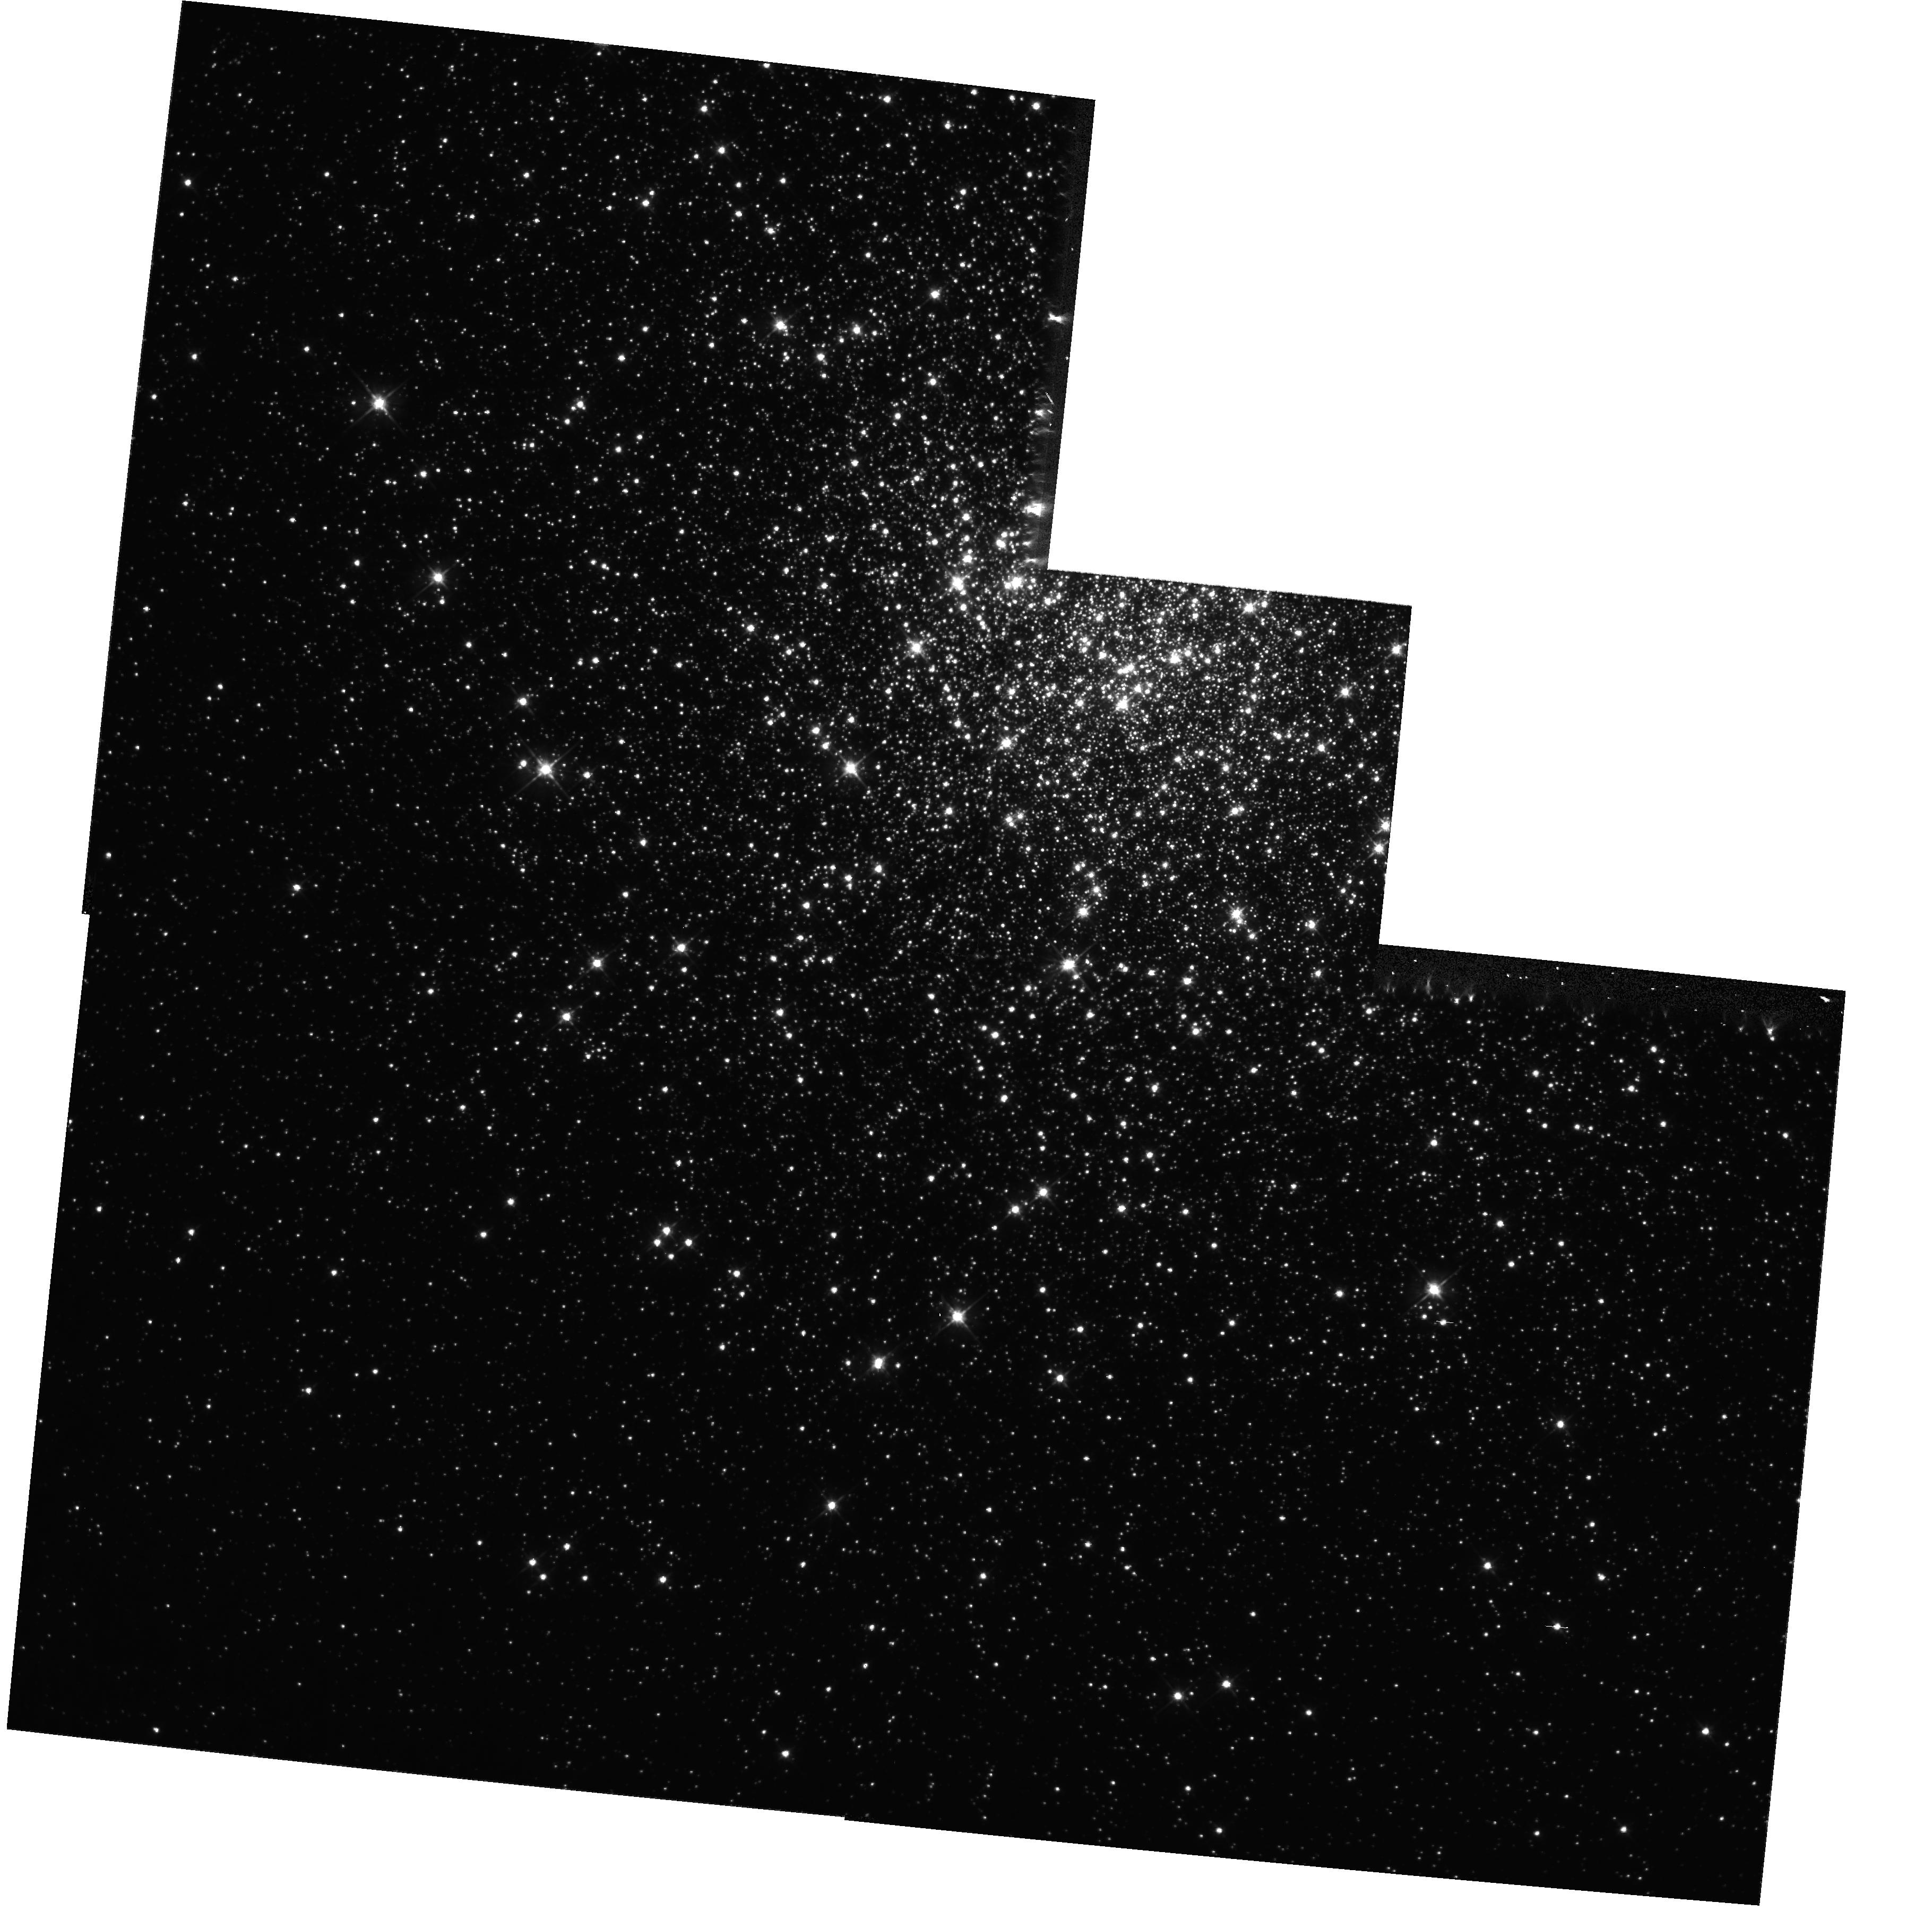
Target: NGC6341. Instrument: WFPC2/PC. Filter: F555W. Exposure: 20 min. Observation ID: hst_11077_b1_wfpc2_pc_f555w_ua5db1

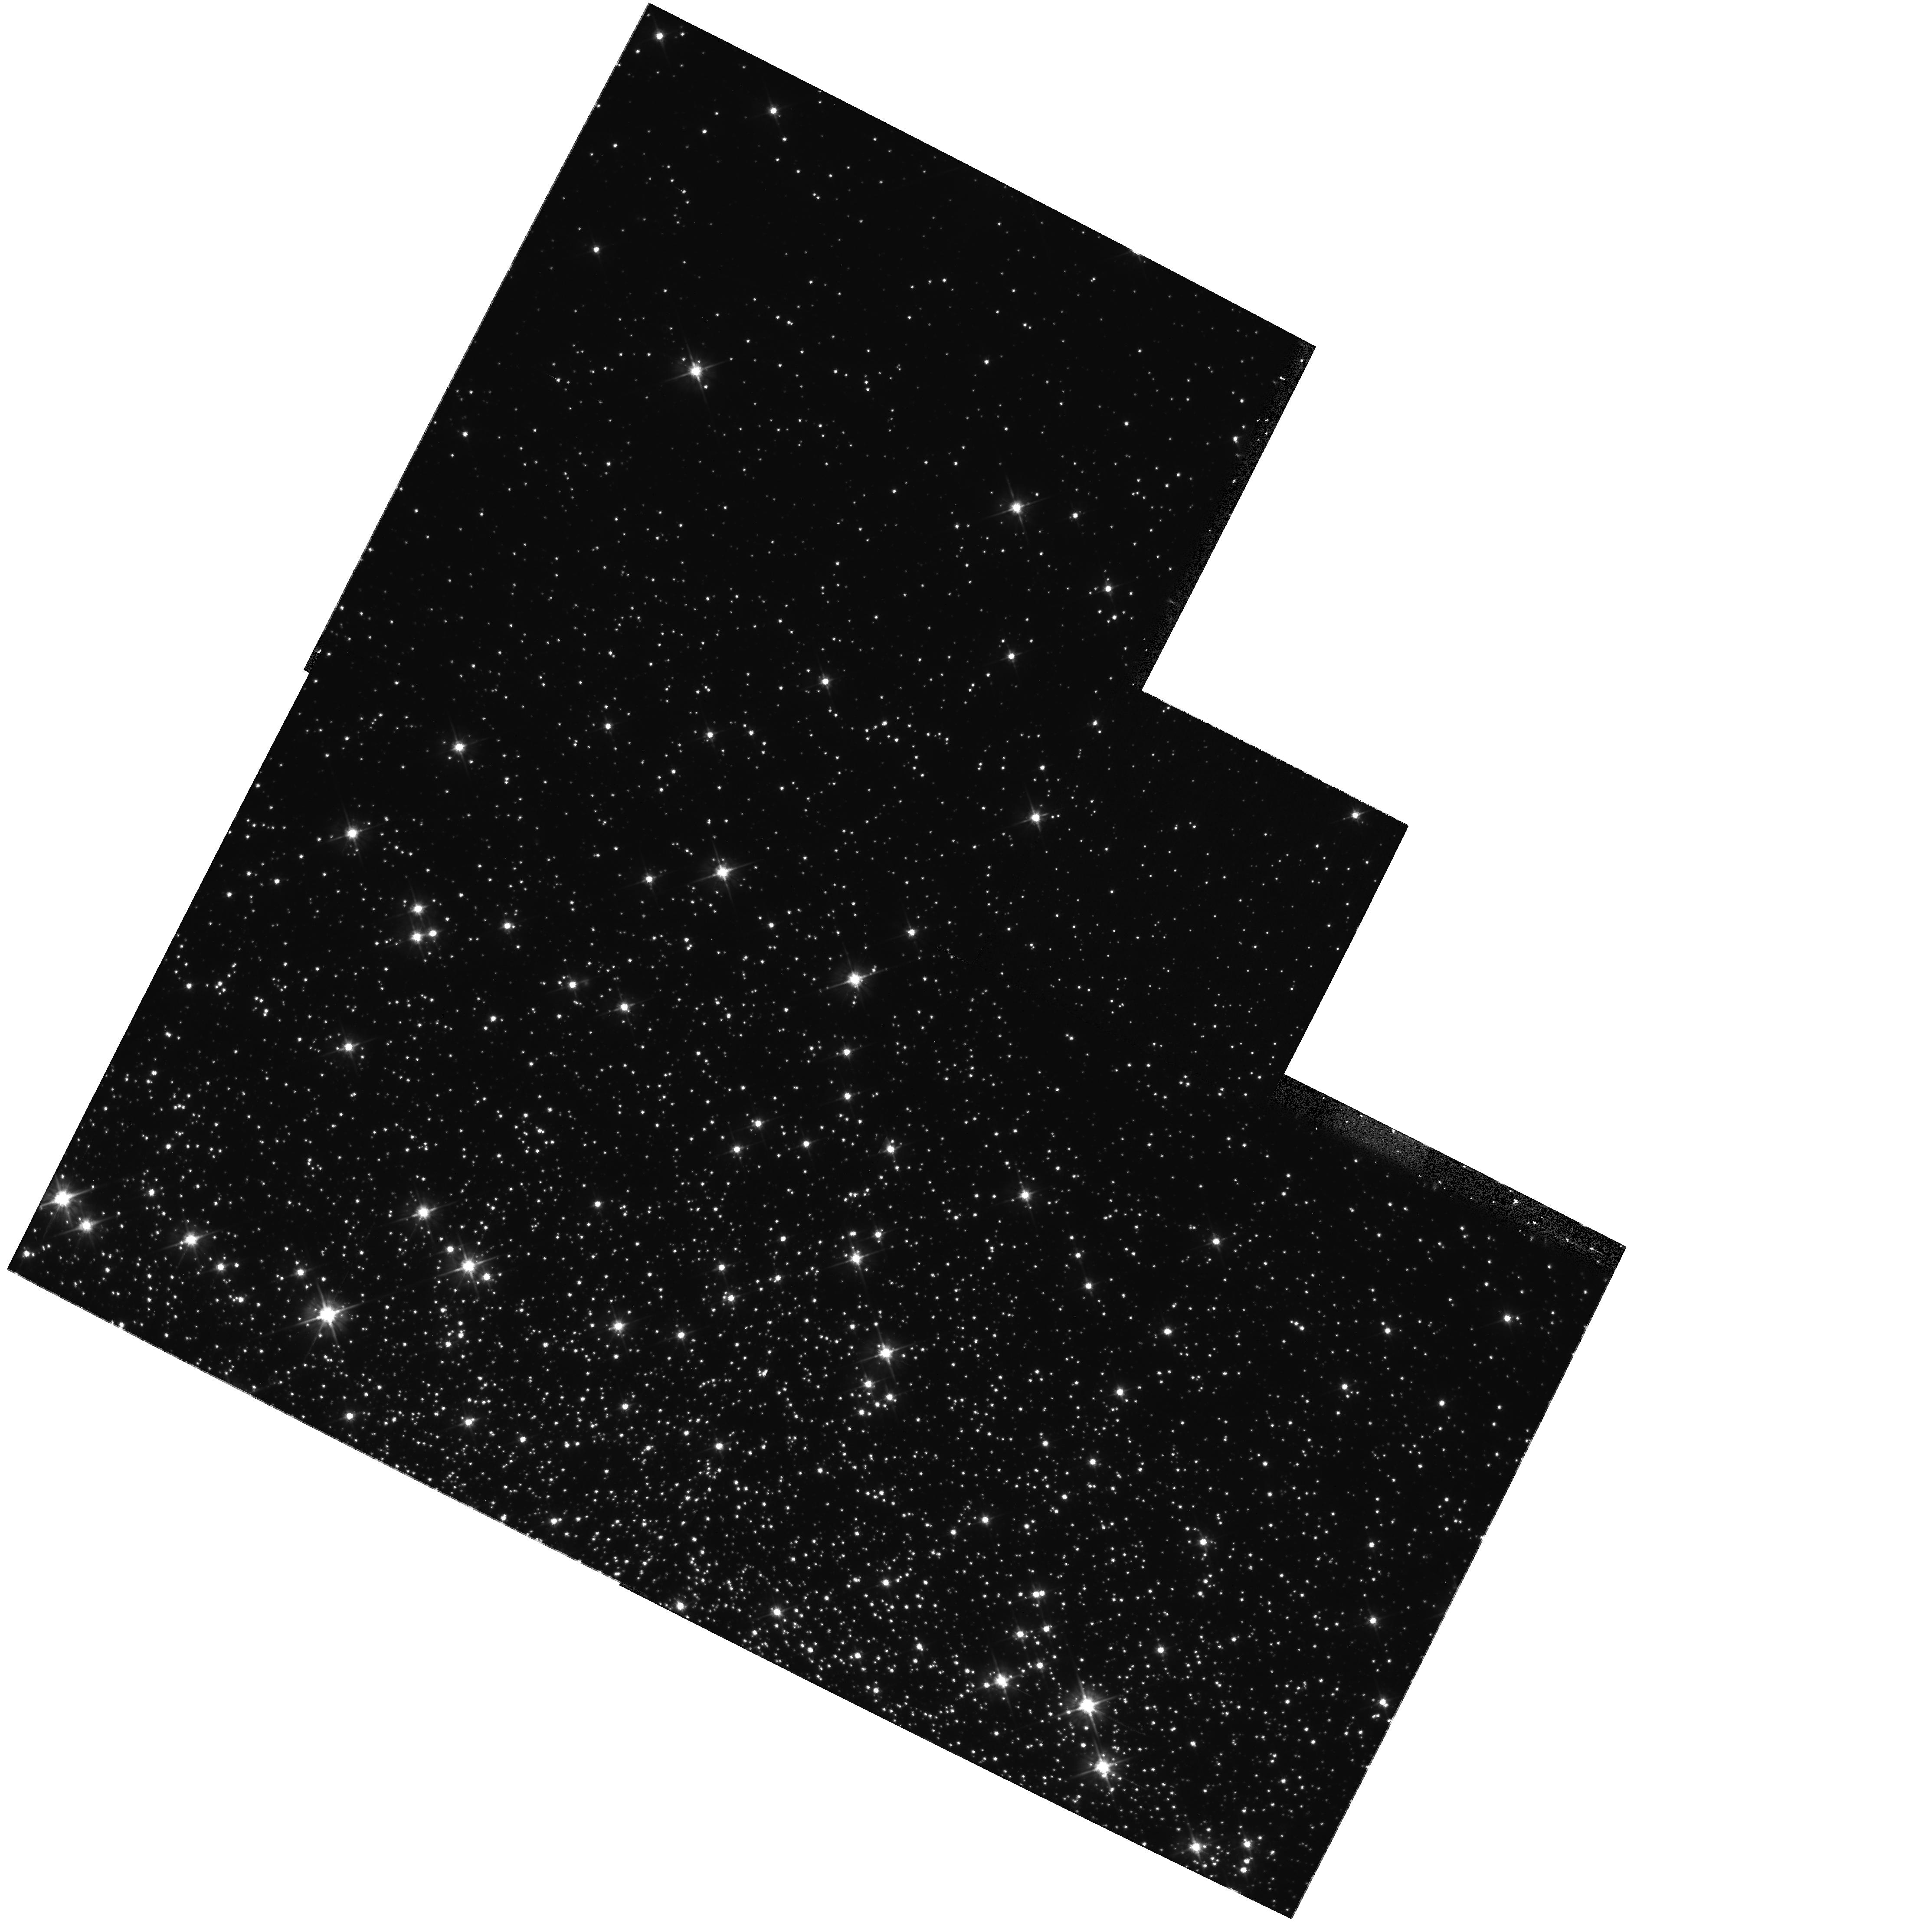
Target: NGC5904. Instrument: WFPC2/PC. Filter: F555W. Exposure: 20 min. Observation ID: hst_11077_c1_wfpc2_pc_f555w_ua5dc1

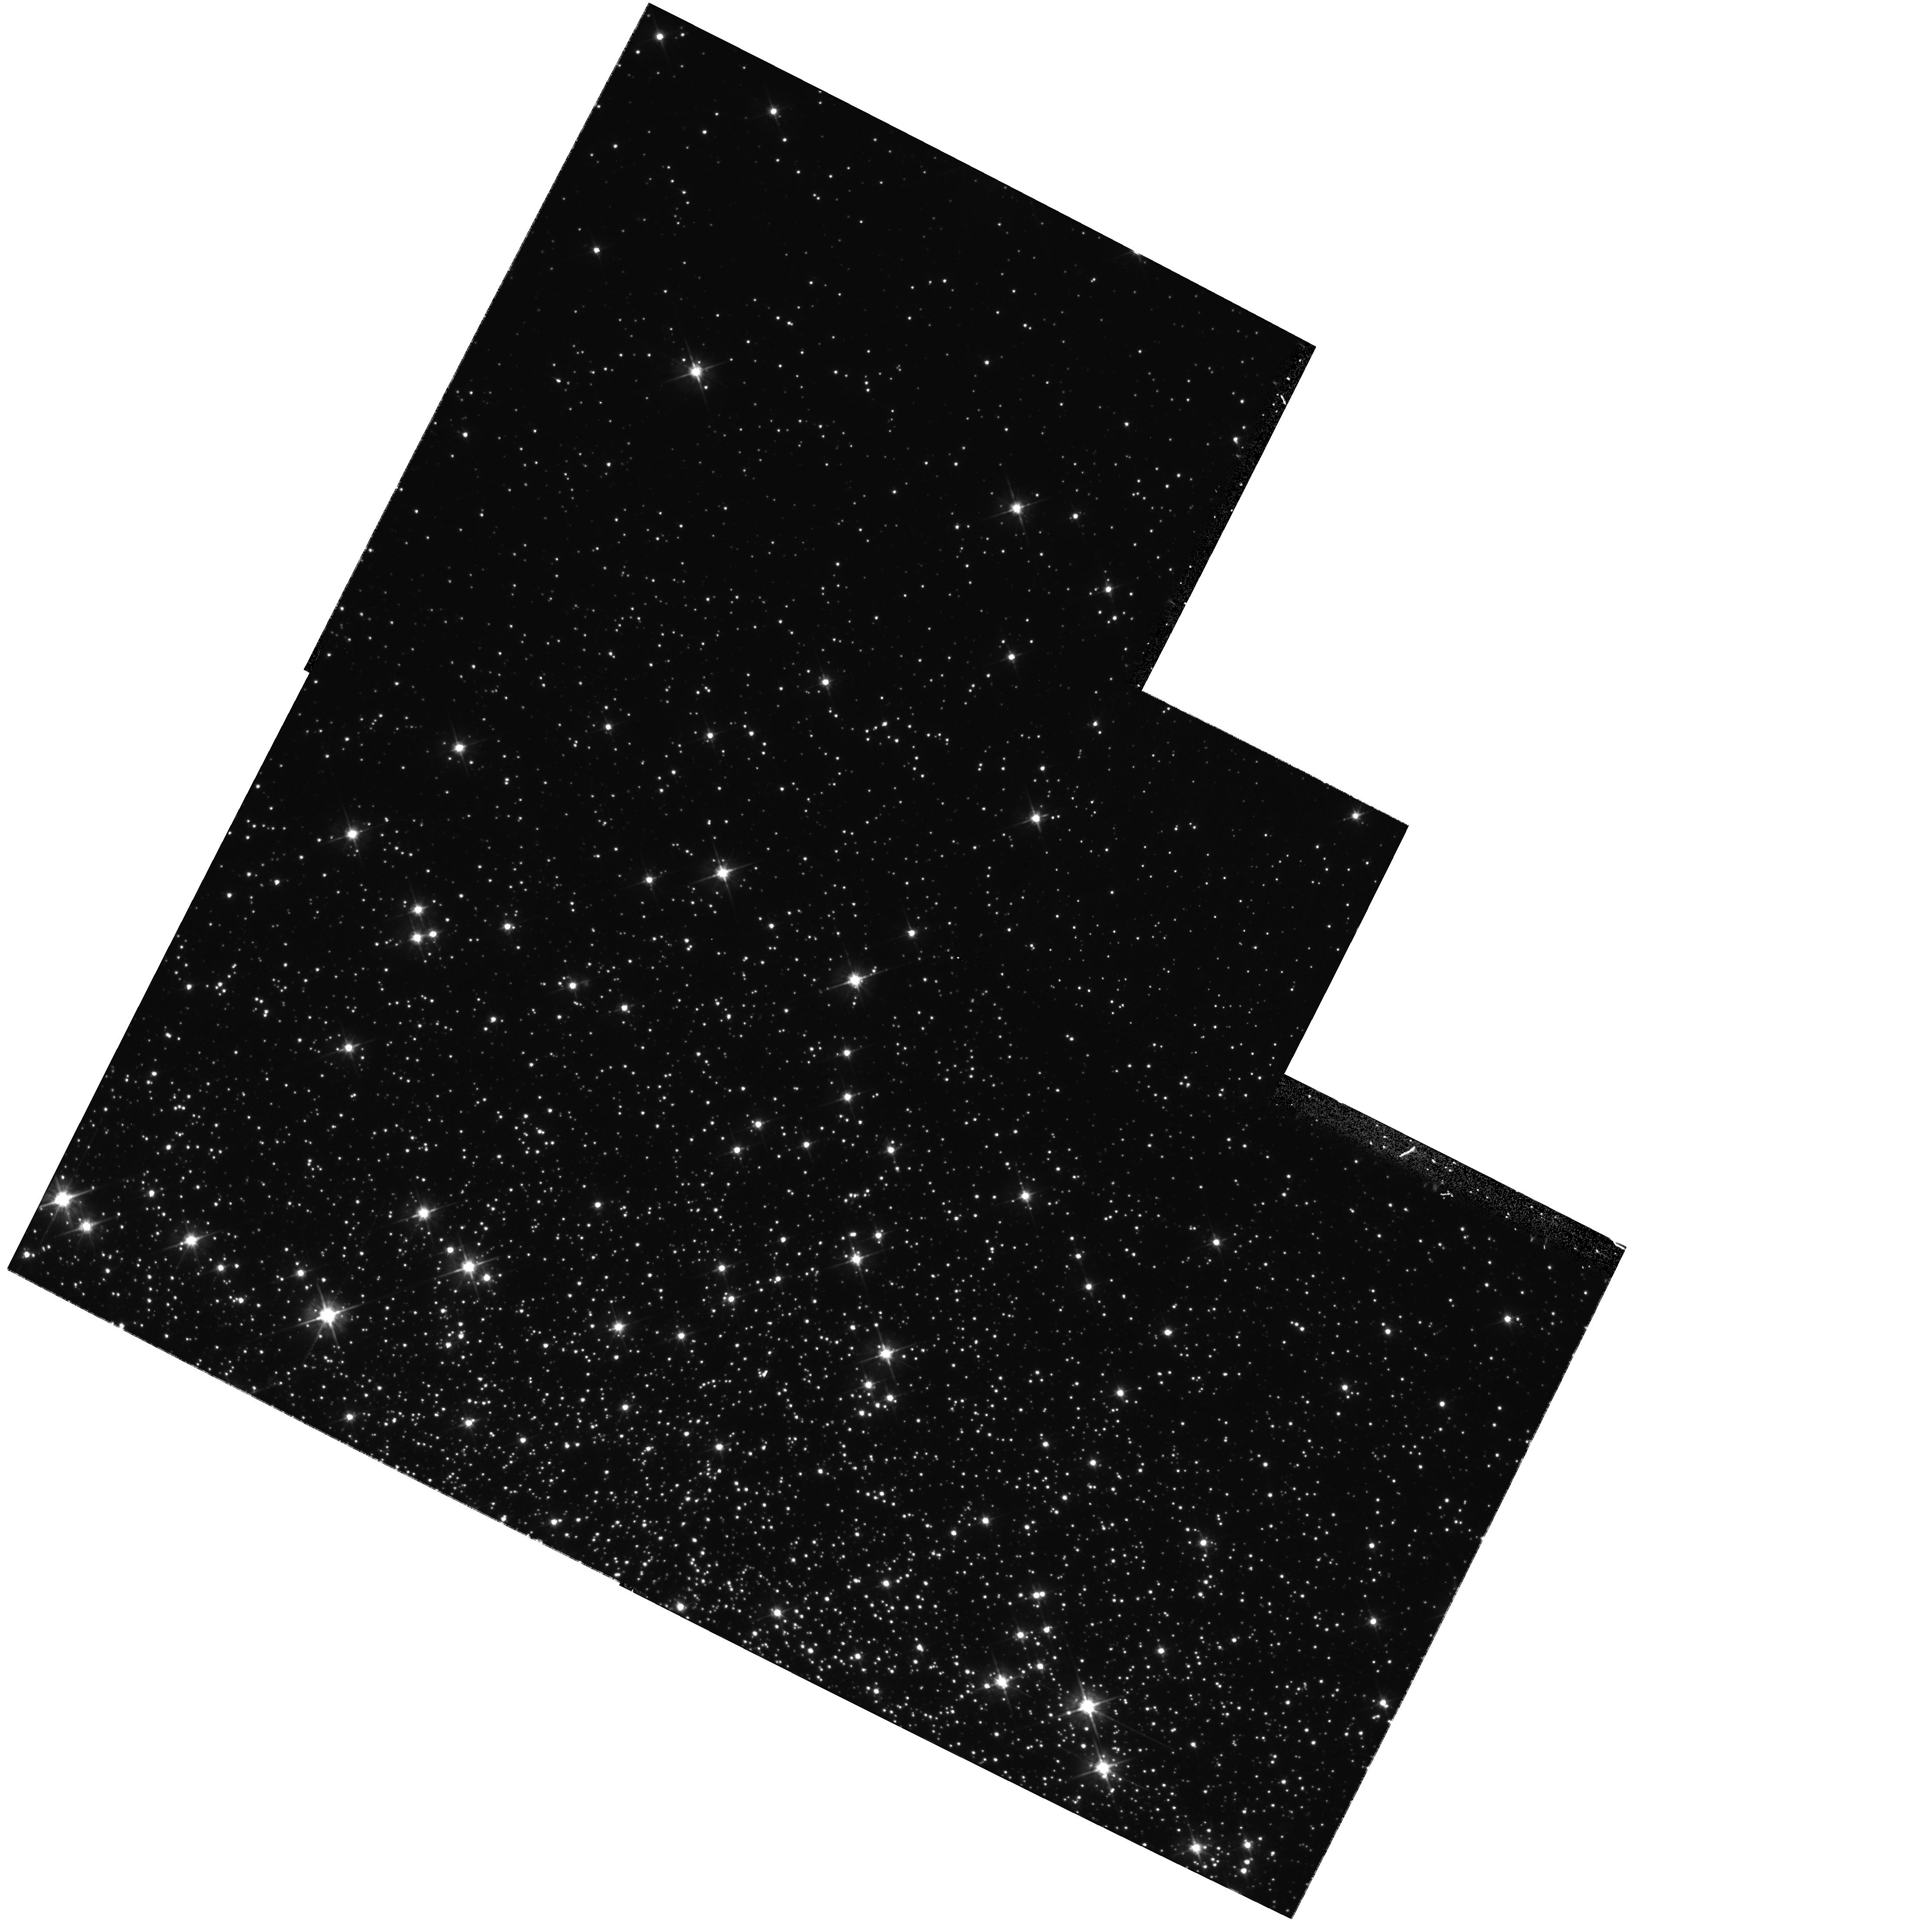
Target: NGC5904. Instrument: WFPC2/PC. Filter: F555W. Exposure: 20 min. Observation ID: hst_11077_a1_wfpc2_pc_f555w_ua5da1

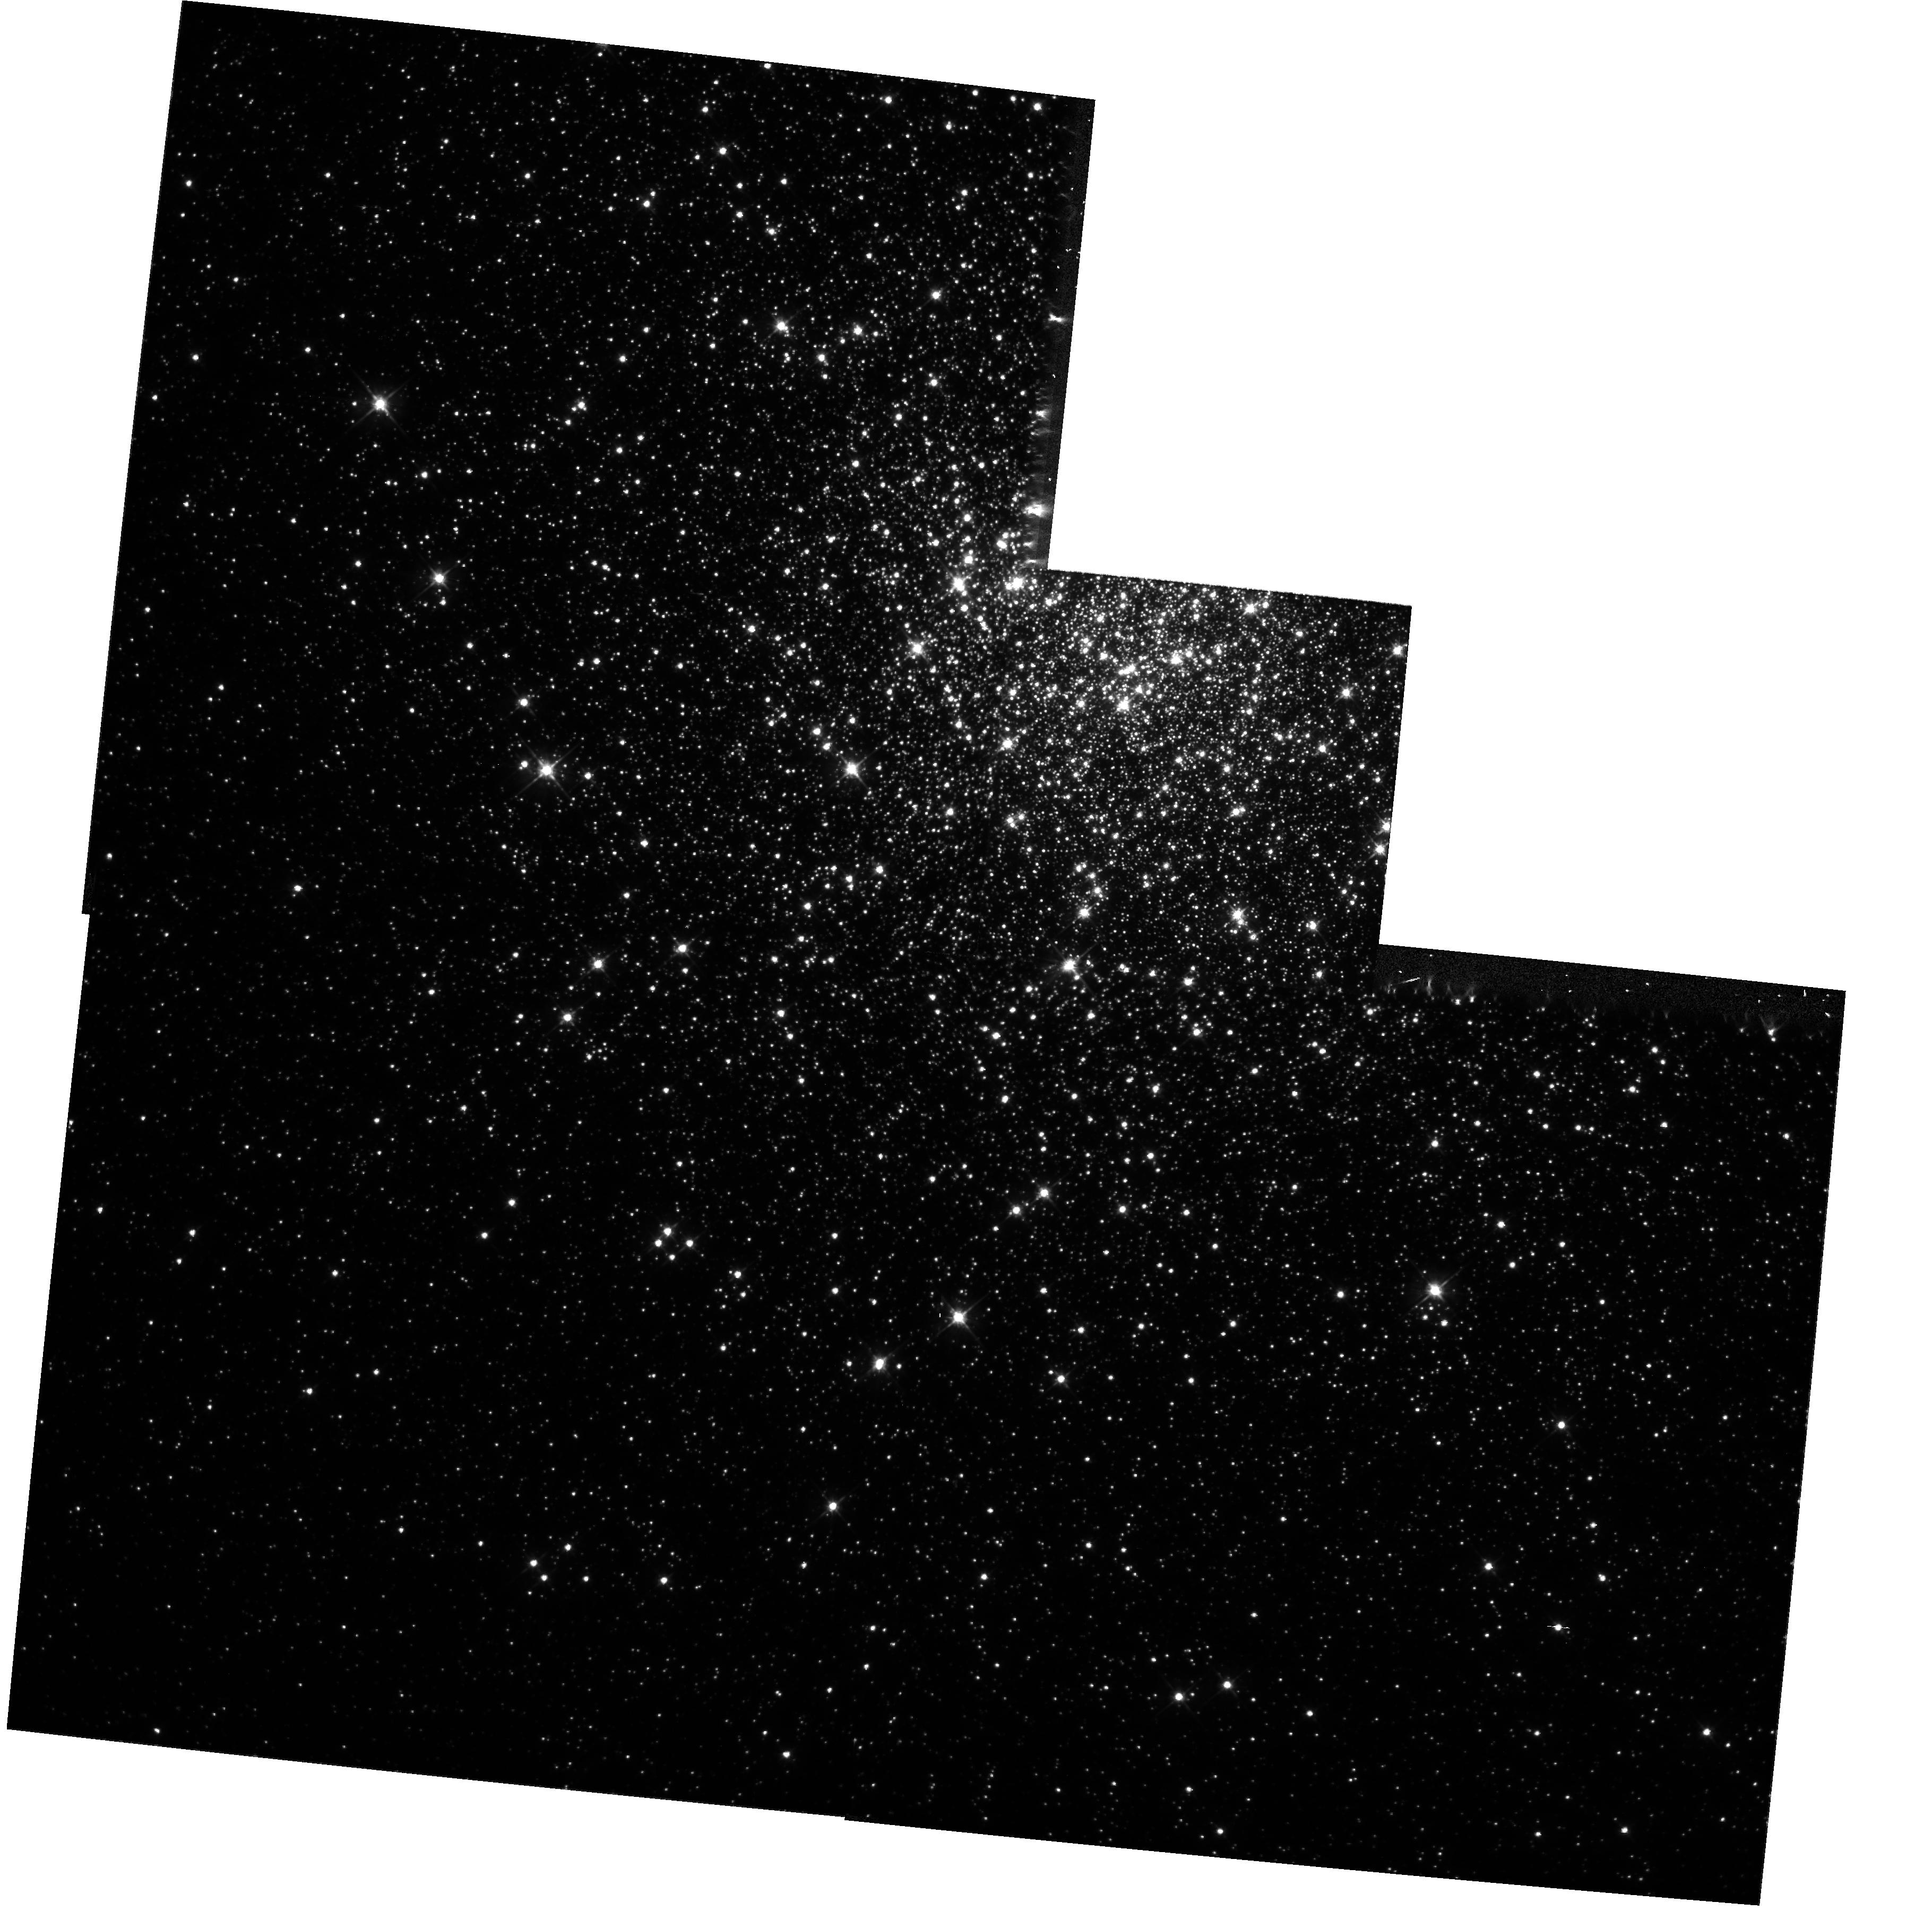
Target: NGC6341. Instrument: WFPC2/PC. Filter: F555W. Exposure: 20 min. Observation ID: hst_11077_d5_wfpc2_pc_f555w_ua5dd5

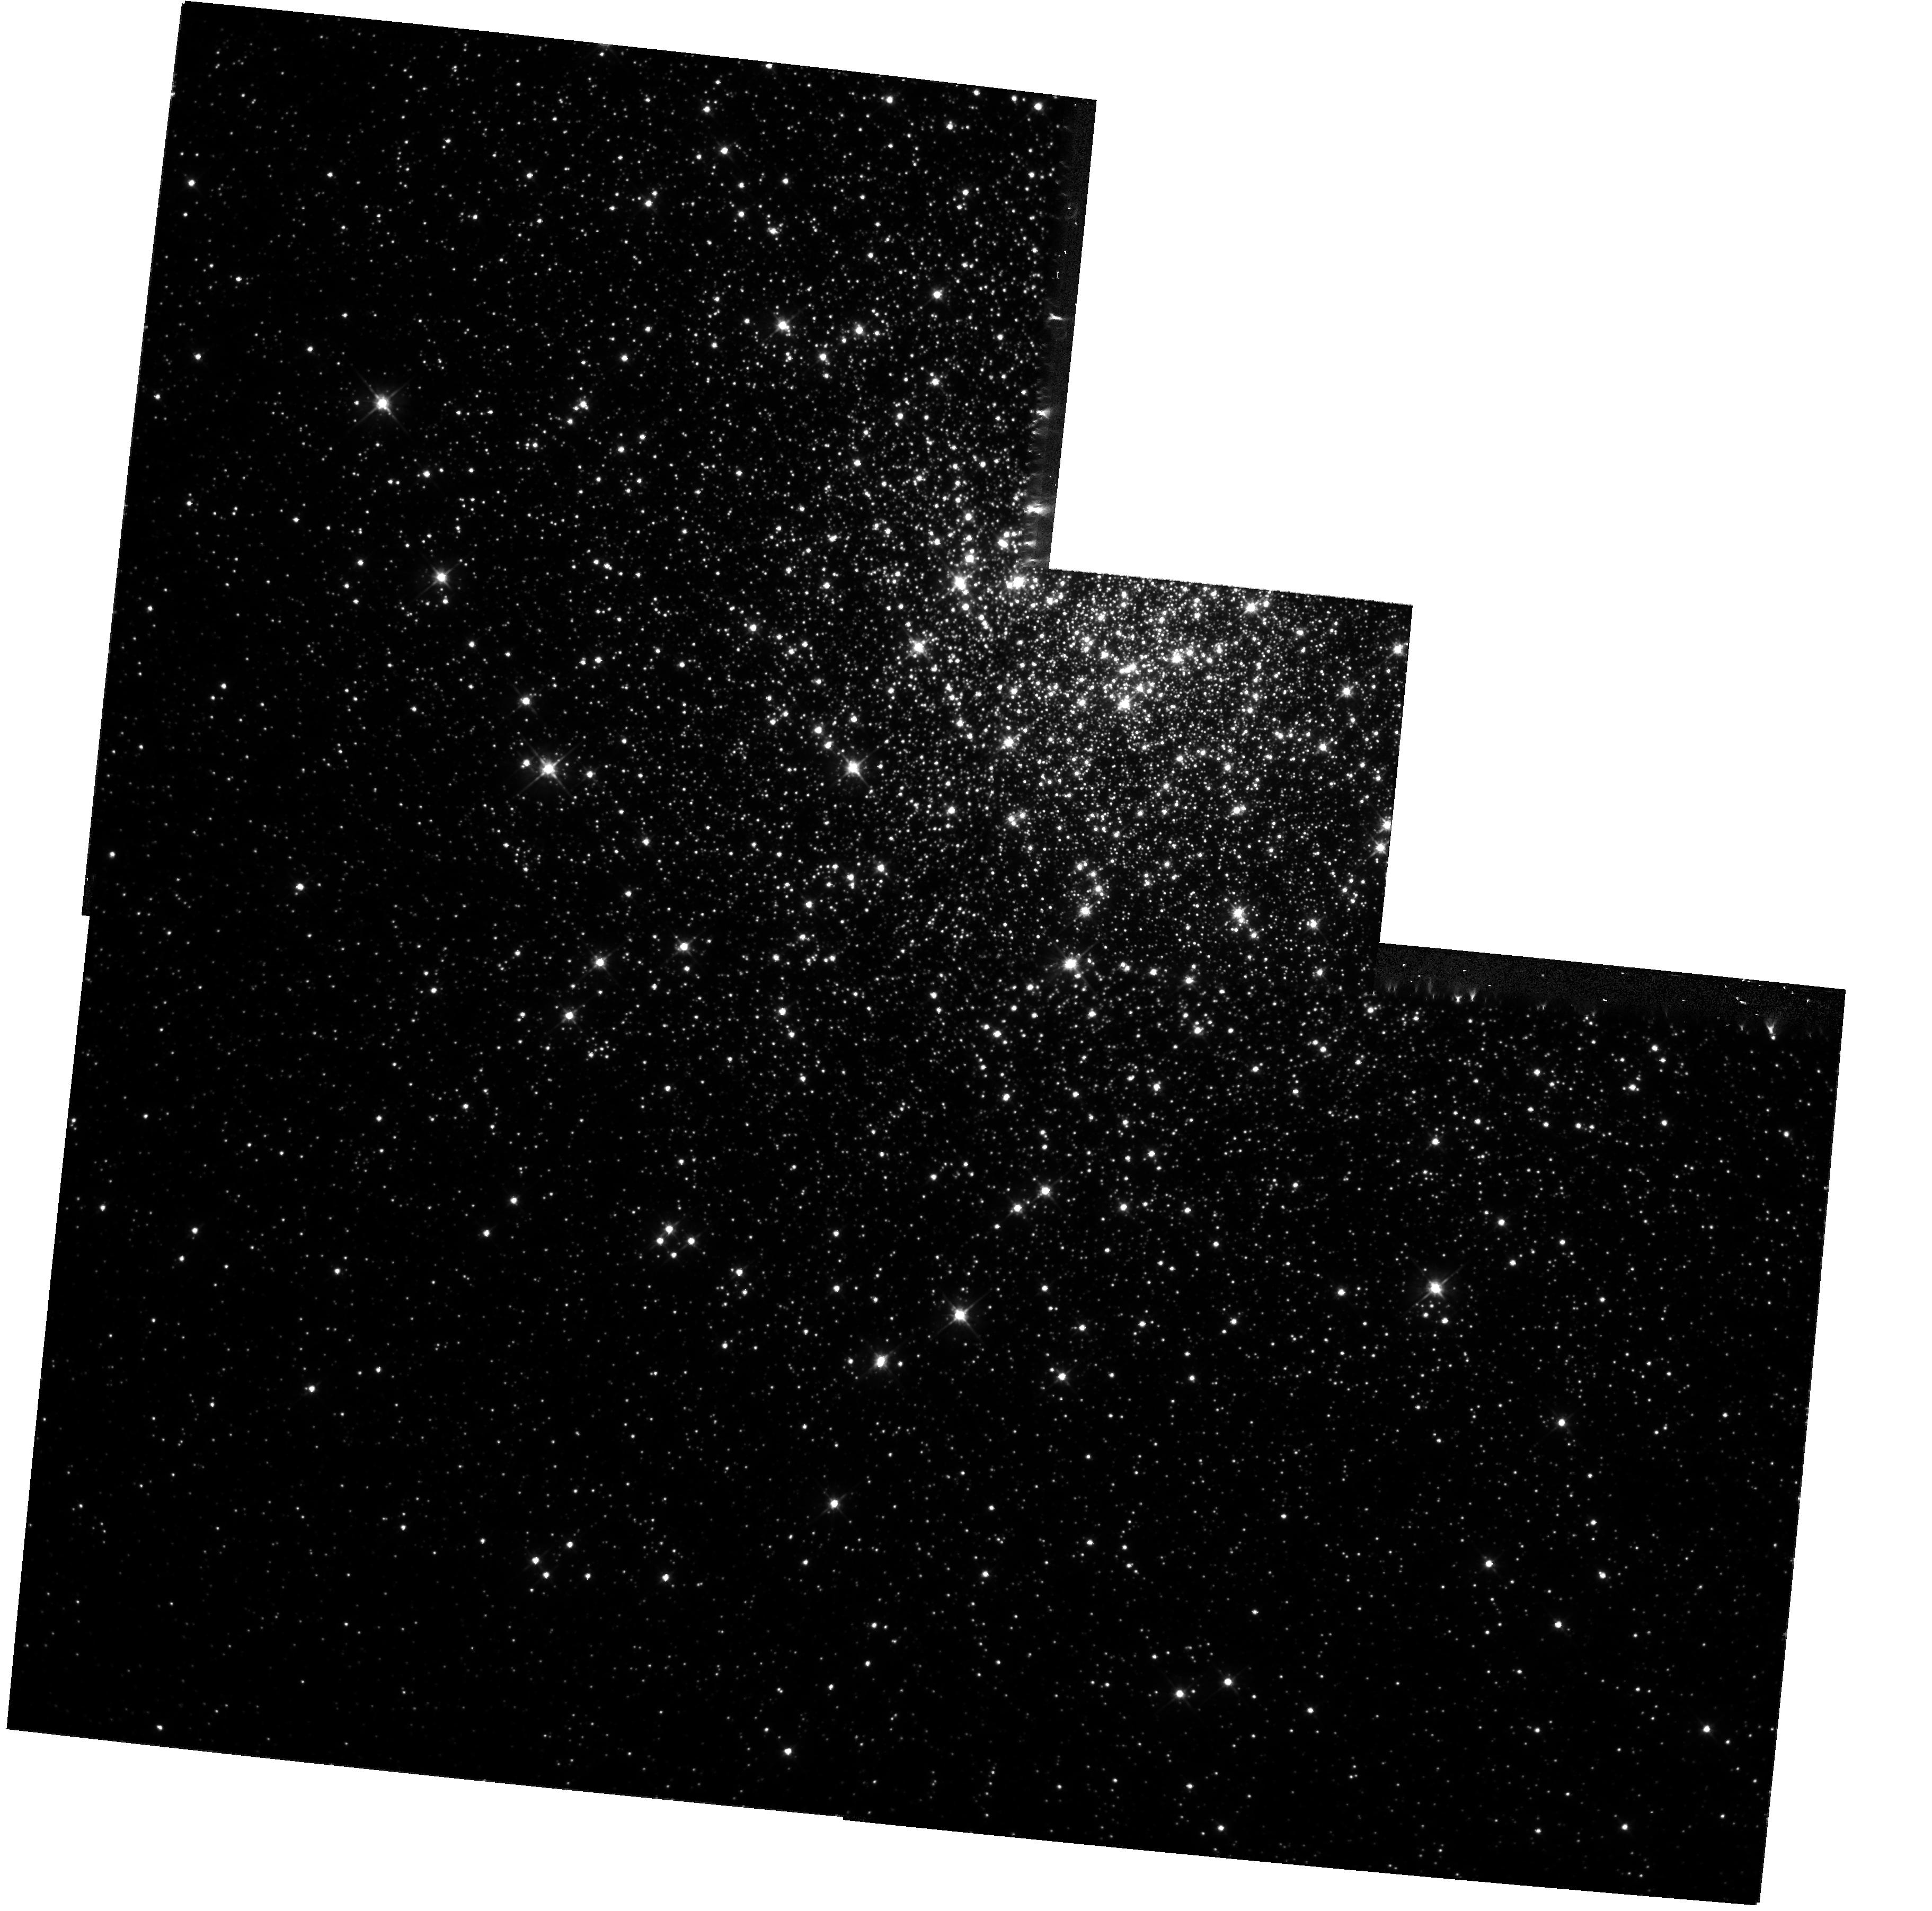
Target: NGC6341. Instrument: WFPC2/PC. Filter: F555W. Exposure: 17 min. Observation ID: hst_11077_b4_wfpc2_pc_f555w_ua5db4

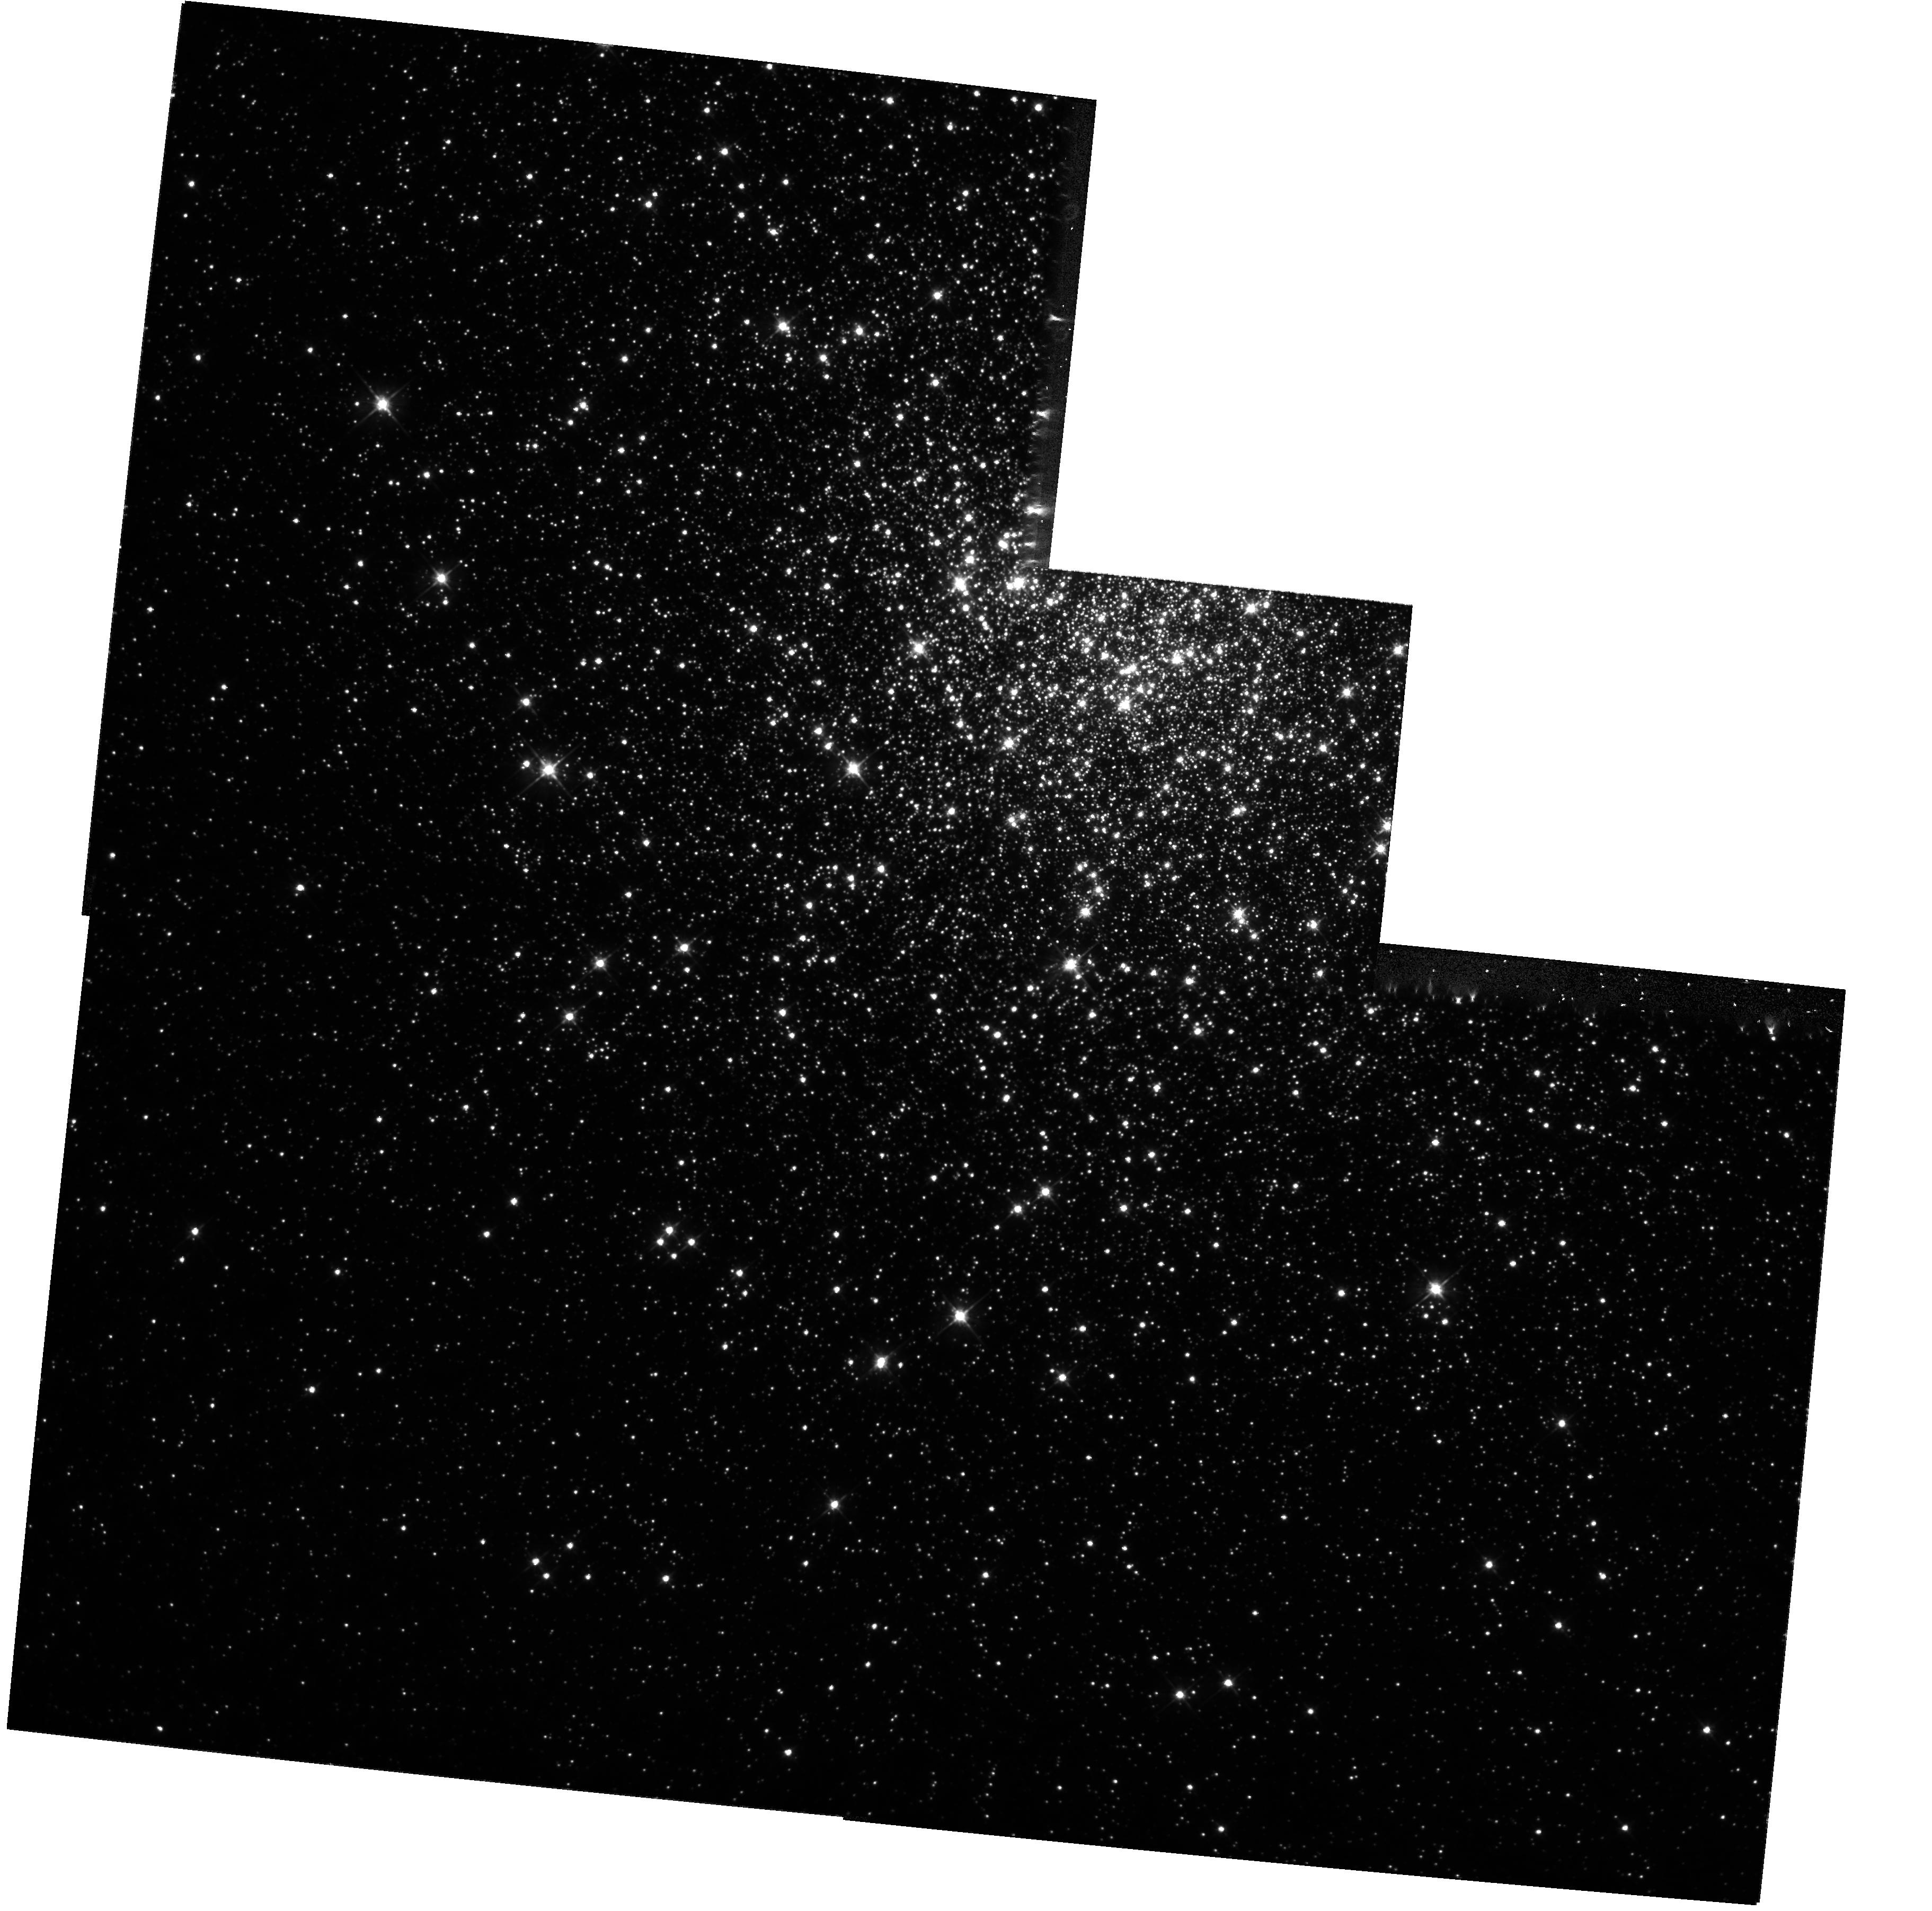
Target: NGC6341. Instrument: WFPC2/PC. Filter: F555W. Exposure: 17 min. Observation ID: hst_11077_b6_wfpc2_pc_f555w_ua5db6

HST/WFPC2 1-gyro On-orbit Checkout (PI: Sirianni, Marco)

The goal of this program is to verify the performance of the HST under One Gyro operation. As in previous Two Gyro Testing and Orbital Verification programs the analysis will be done by characterizating the Point Spread Function (PSF) of PC1 in the F555W filter. Two Primary issues addressed by this proposal: - PSF structure and repeatibility - Pointing, stability, and offset accuracy. PSF will be characterized as a function of - exposure time - guide star brightness - sky position For the Pointing we will characterize: - repeatibility of small offsets - stability within visibility period - stability across occultations. as a function of the guide star brightness The Program requires fifteen orbits: (7 for the main target, 1 for the secondary target) for two gyro mode, then for 1-gyro mode. The structure of the visits is identical to the visits executed as part of the program 10458 "ACS and WFPC2 TGSMOV Two-Gyro PSF, Pointing, and Dither Test" with the only exception of the NICMOS parallel that have been removed. The target selection is based on the visibility in the mid January to mid February 2008 timeframe. Final target selection will be confirmed after the analysis of the guide star availability.